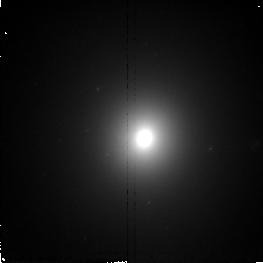
Target: NGC7626. Instrument: NICMOS/NIC2. Filter: F160W. Exposure: 11 min. Observation ID: n4rw72010

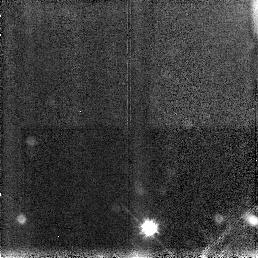
Target: NGC4150. Instrument: NICMOS/NIC3. Filter: F160W. Exposure: 11 min. Observation ID: n4rw39030

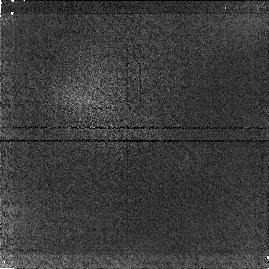
Target: ABELL1020. Instrument: NICMOS/NIC1. Filter: F160W. Exposure: 17 min. Observation ID: n4rw01020

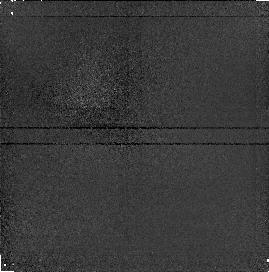
Target: NGC2636. Instrument: NICMOS/NIC1. Filter: F160W. Exposure: 13 min. Observation ID: n4rw24020

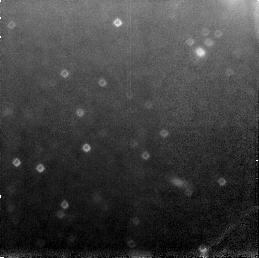
Target: NGC4636. Instrument: NICMOS/NIC3. Filter: F160W. Exposure: 11 min. Observation ID: n4rw58030

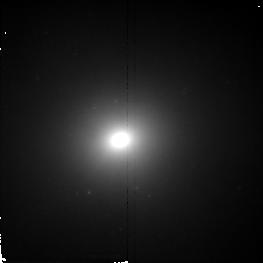
Target: NGC4589. Instrument: NICMOS/NIC2. Filter: F160W. Exposure: 11 min. Observation ID: n4rw55010

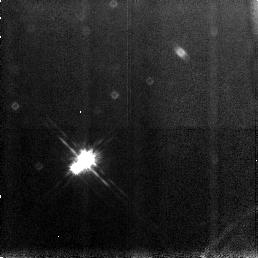
Target: NGC1052. Instrument: NICMOS/NIC3. Filter: F160W. Exposure: 11 min. Observation ID: n4rw09030

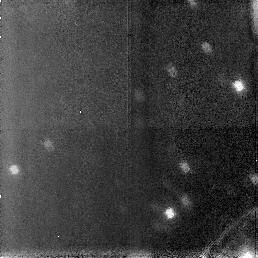
Target: NGC5322. Instrument: NICMOS/NIC3. Filter: F160W. Exposure: 11 min. Observation ID: n4rw65030

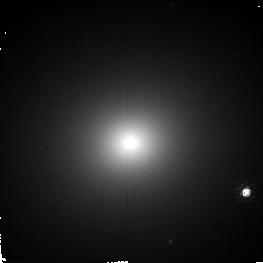
Target: NGC4278. Instrument: NICMOS/NIC2. Filter: F160W. Exposure: 11 min. Observation ID: n4rw42010

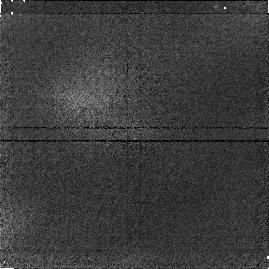
Target: NGC5198. Instrument: NICMOS/NIC1. Filter: F160W. Exposure: 11 min. Observation ID: n4rw64020

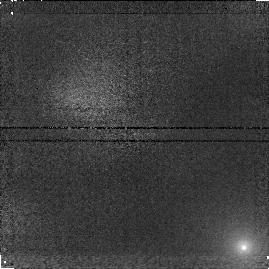
Target: ABELL2052. Instrument: NICMOS/NIC1. Filter: F160W. Exposure: 11 min. Observation ID: n4rw03020

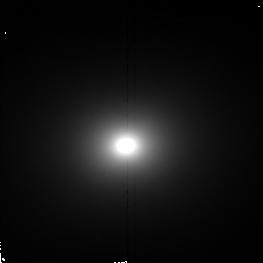
Target: NGC4291. Instrument: NICMOS/NIC2. Filter: F160W. Exposure: 11 min. Observation ID: n4rw69010

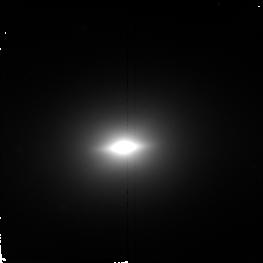
Target: NGC5845. Instrument: NICMOS/NIC2. Filter: F160W. Exposure: 11 min. Observation ID: n4rw67010

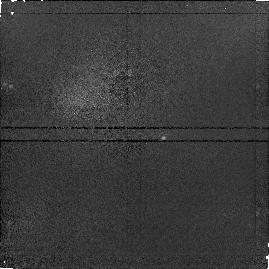
Target: NGC524. Instrument: NICMOS/NIC1. Filter: F160W. Exposure: 11 min. Observation ID: n4rw05020

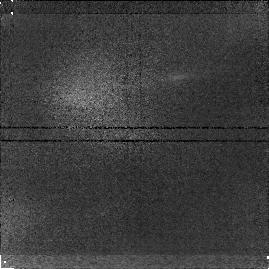
Target: ESO507-G045. Instrument: NICMOS/NIC1. Filter: F160W. Exposure: 11 min. Observation ID: n4rw19020

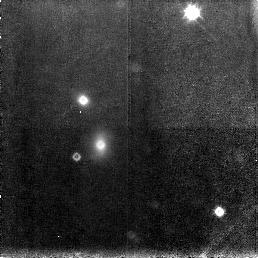
Target: NGC1600. Instrument: NICMOS/NIC3. Filter: F160W. Exposure: 11 min. Observation ID: n4rw22030

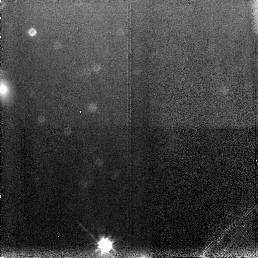
Target: NGC1400. Instrument: NICMOS/NIC3. Filter: F160W. Exposure: 11 min. Observation ID: n4rw17030

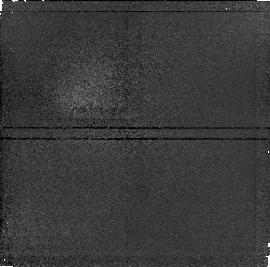
Target: NGC2907. Instrument: NICMOS/NIC1. Filter: F160W. Exposure: 11 min. Observation ID: n4rw28020

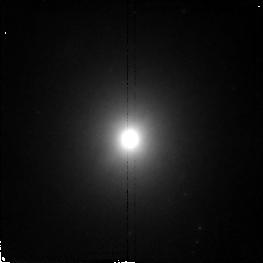
Target: NGC1172. Instrument: NICMOS/NIC2. Filter: F160W. Exposure: 11 min. Observation ID: n4rw10010

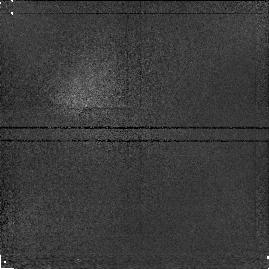
Target: NGC3056. Instrument: NICMOS/NIC1. Filter: F160W. Exposure: 11 min. Observation ID: n4rw29020

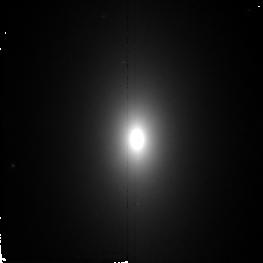
Target: NGC821. Instrument: NICMOS/NIC2. Filter: F160W. Exposure: 11 min. Observation ID: n4rw27010

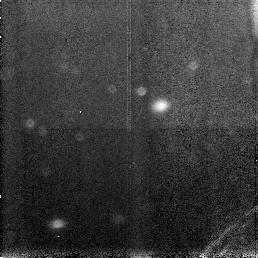
Target: NGC5982. Instrument: NICMOS/NIC3. Filter: F160W. Exposure: 11 min. Observation ID: n4rw68030

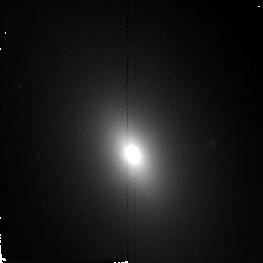
Target: NGC1426. Instrument: NICMOS/NIC2. Filter: F160W. Exposure: 11 min. Observation ID: n4rw18010

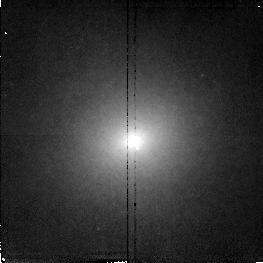
Target: NGC1331. Instrument: NICMOS/NIC2. Filter: F160W. Exposure: 11 min. Observation ID: n4rw13010

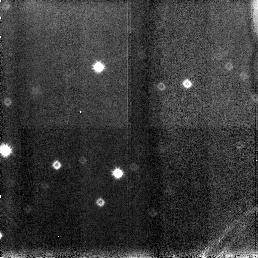
Target: NGC7052. Instrument: NICMOS/NIC3. Filter: F160W. Exposure: 11 min. Observation ID: n4rw23030

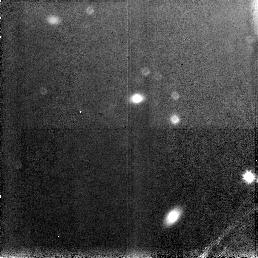
Target: NGC1351. Instrument: NICMOS/NIC3. Filter: F160W. Exposure: 11 min. Observation ID: n4rw15030

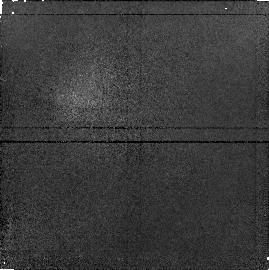
Target: NGC1553. Instrument: NICMOS/NIC1. Filter: F160W. Exposure: 11 min. Observation ID: n4rw21020

NICMOS Snap Shot Survey of Early-Type Galaxies (PI: Quillen, Alice)

We propose to conduct a snap-shot broad-band imaging survey at 1.6Mum of a sample of early-type galaxies. Since almost all early-type galaxies harbor dust, these images which are less sensitive to extinction will provide superior light profiles for dynamical studies of the cores of these galaxies. Our sample is representative of early-type galaxies in the Revised Shapley-Ames catalogue in terms of dust mass distribution. 75 of 80 of the galaxies in this sample have been observed with WFPC so large wavelength baseline optical to IR color maps of their cores can be made. These images and color maps should be valuable for studies of stellar population gradients, and formation scenarios of early-type galaxies. By determining extinction -free stellar profiles these data will also test models for core formation. These data will allow comparision of the distribution of interstellar material and the variation in the stellar population between quiescent and active galaxies, and between galaxies with and without kinematically distinct cores.